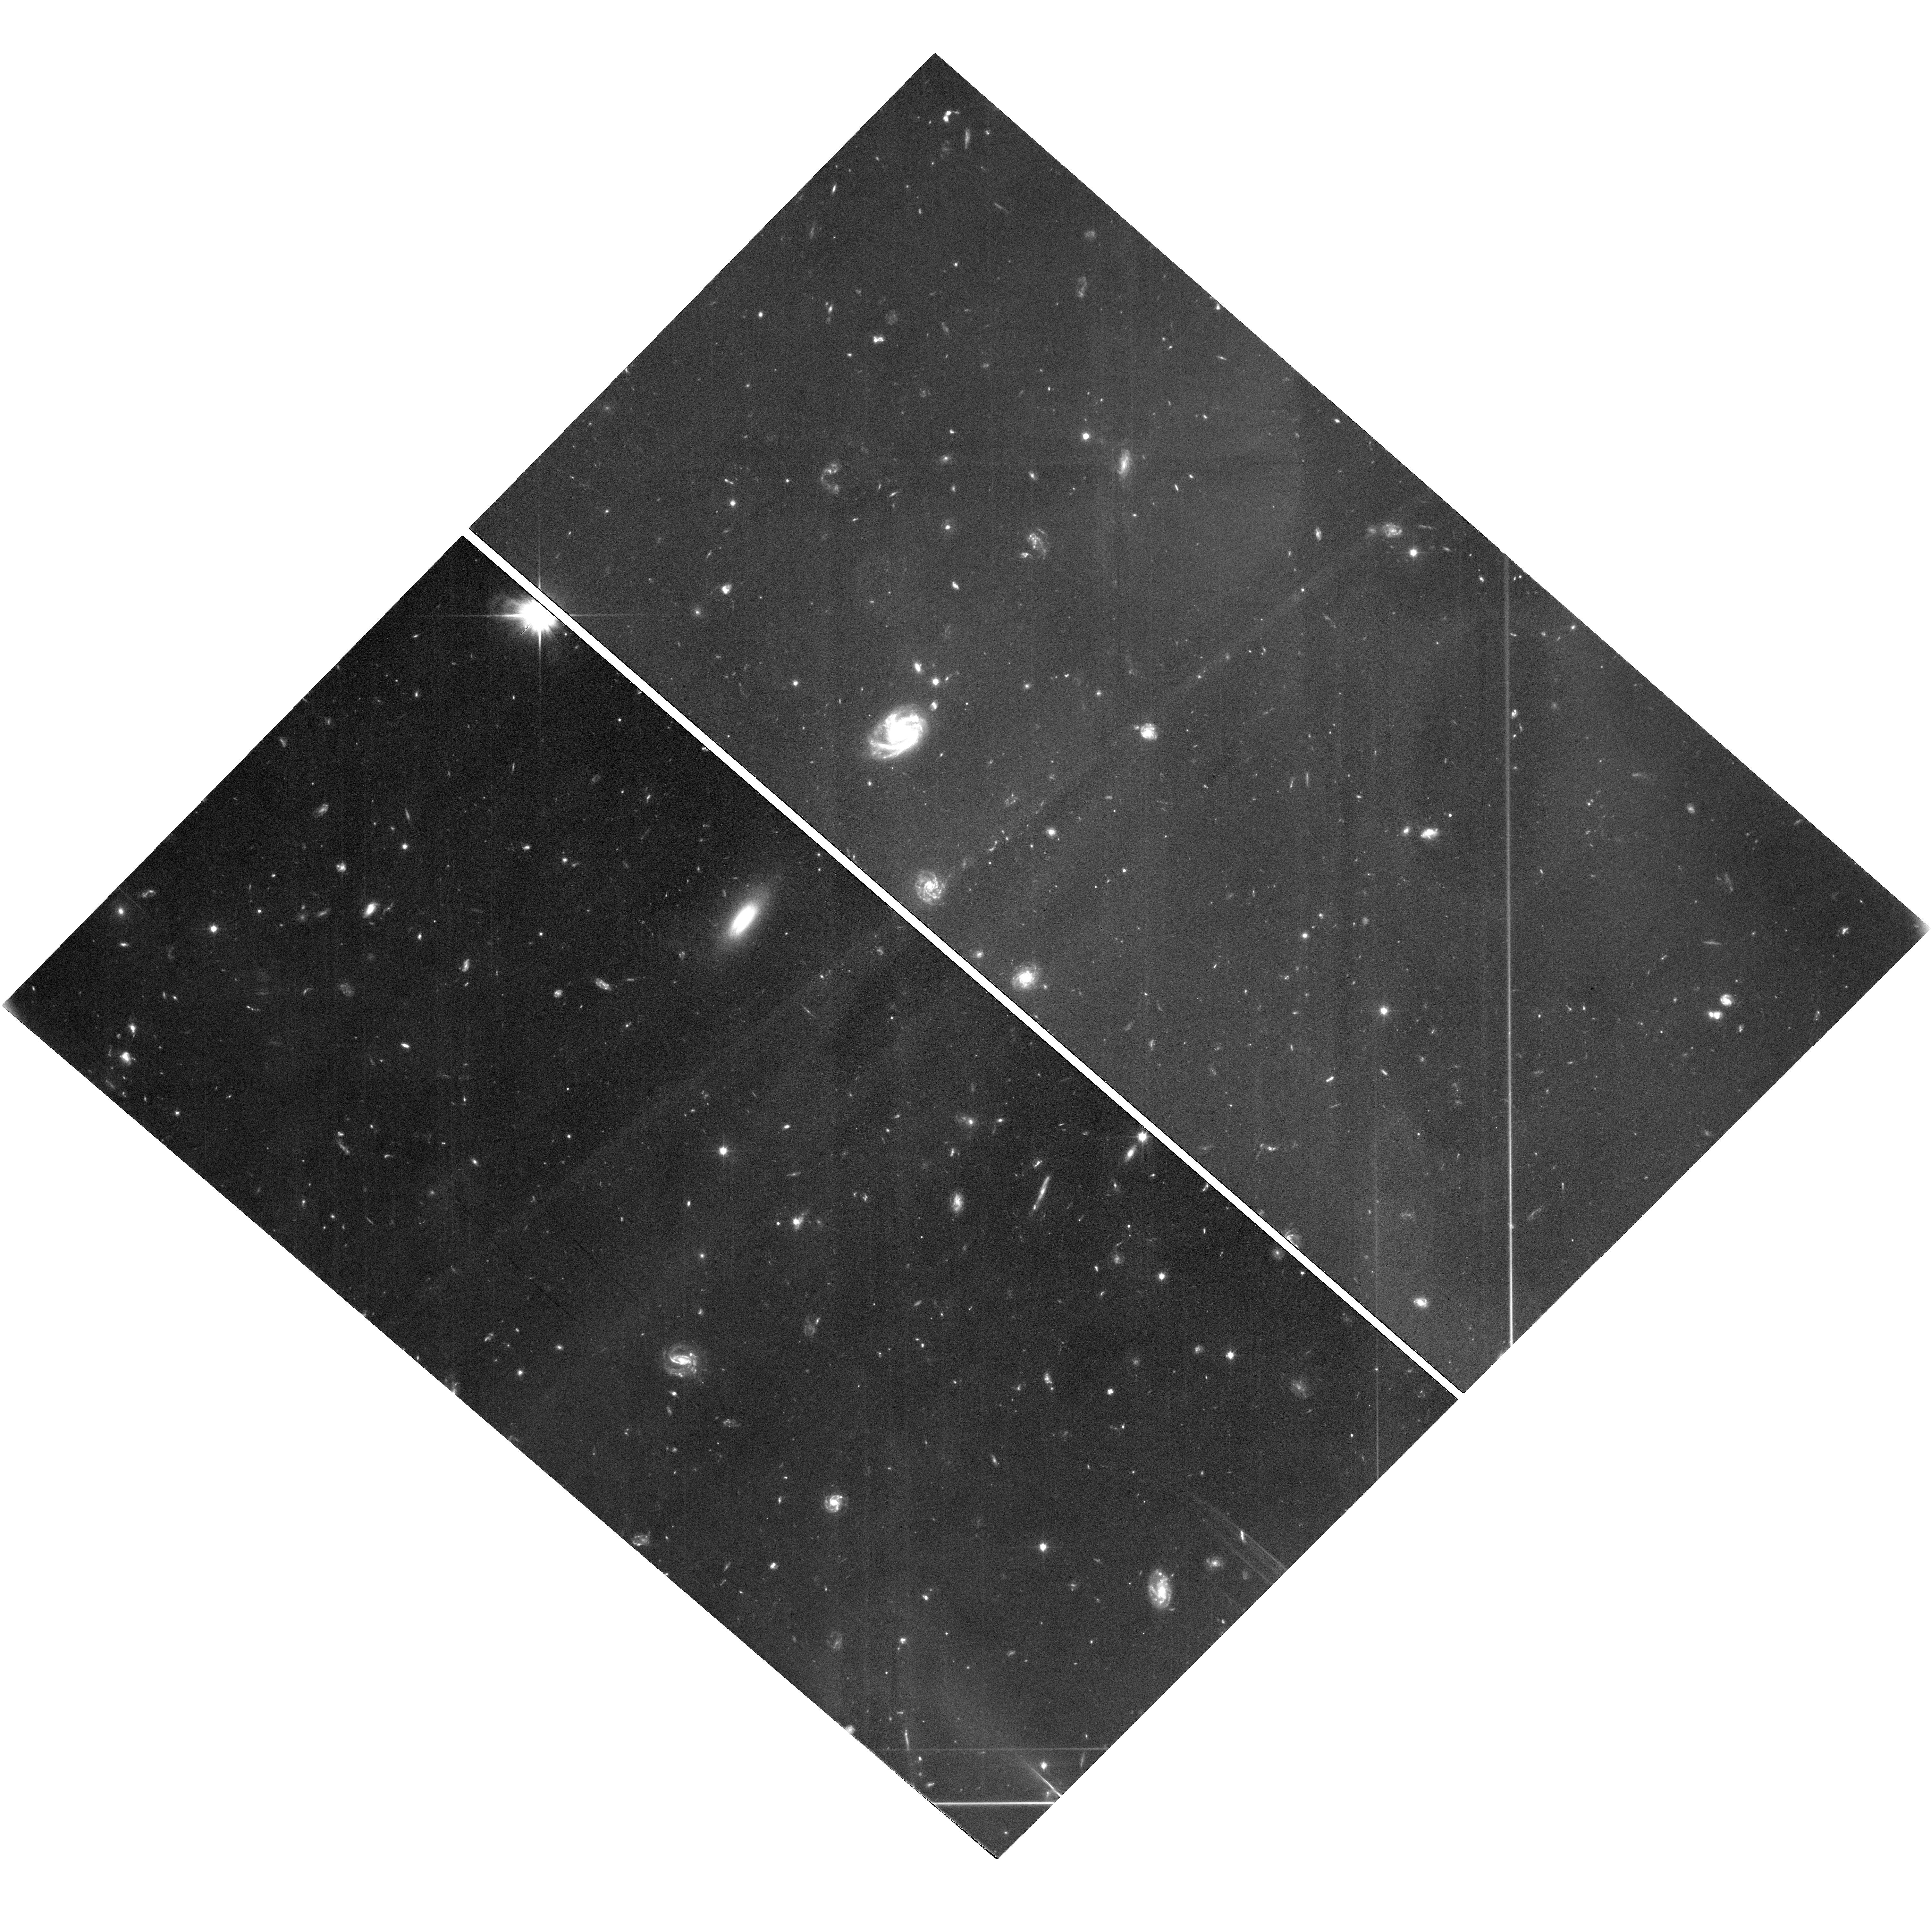
Target: ECLIPTIC-RA12H. Instrument: WFC3/UVIS. Filter: F350LP. Exposure: 7 h. Observation ID: hst_16720_40_wfc3_uvis_f350lp_ieom40

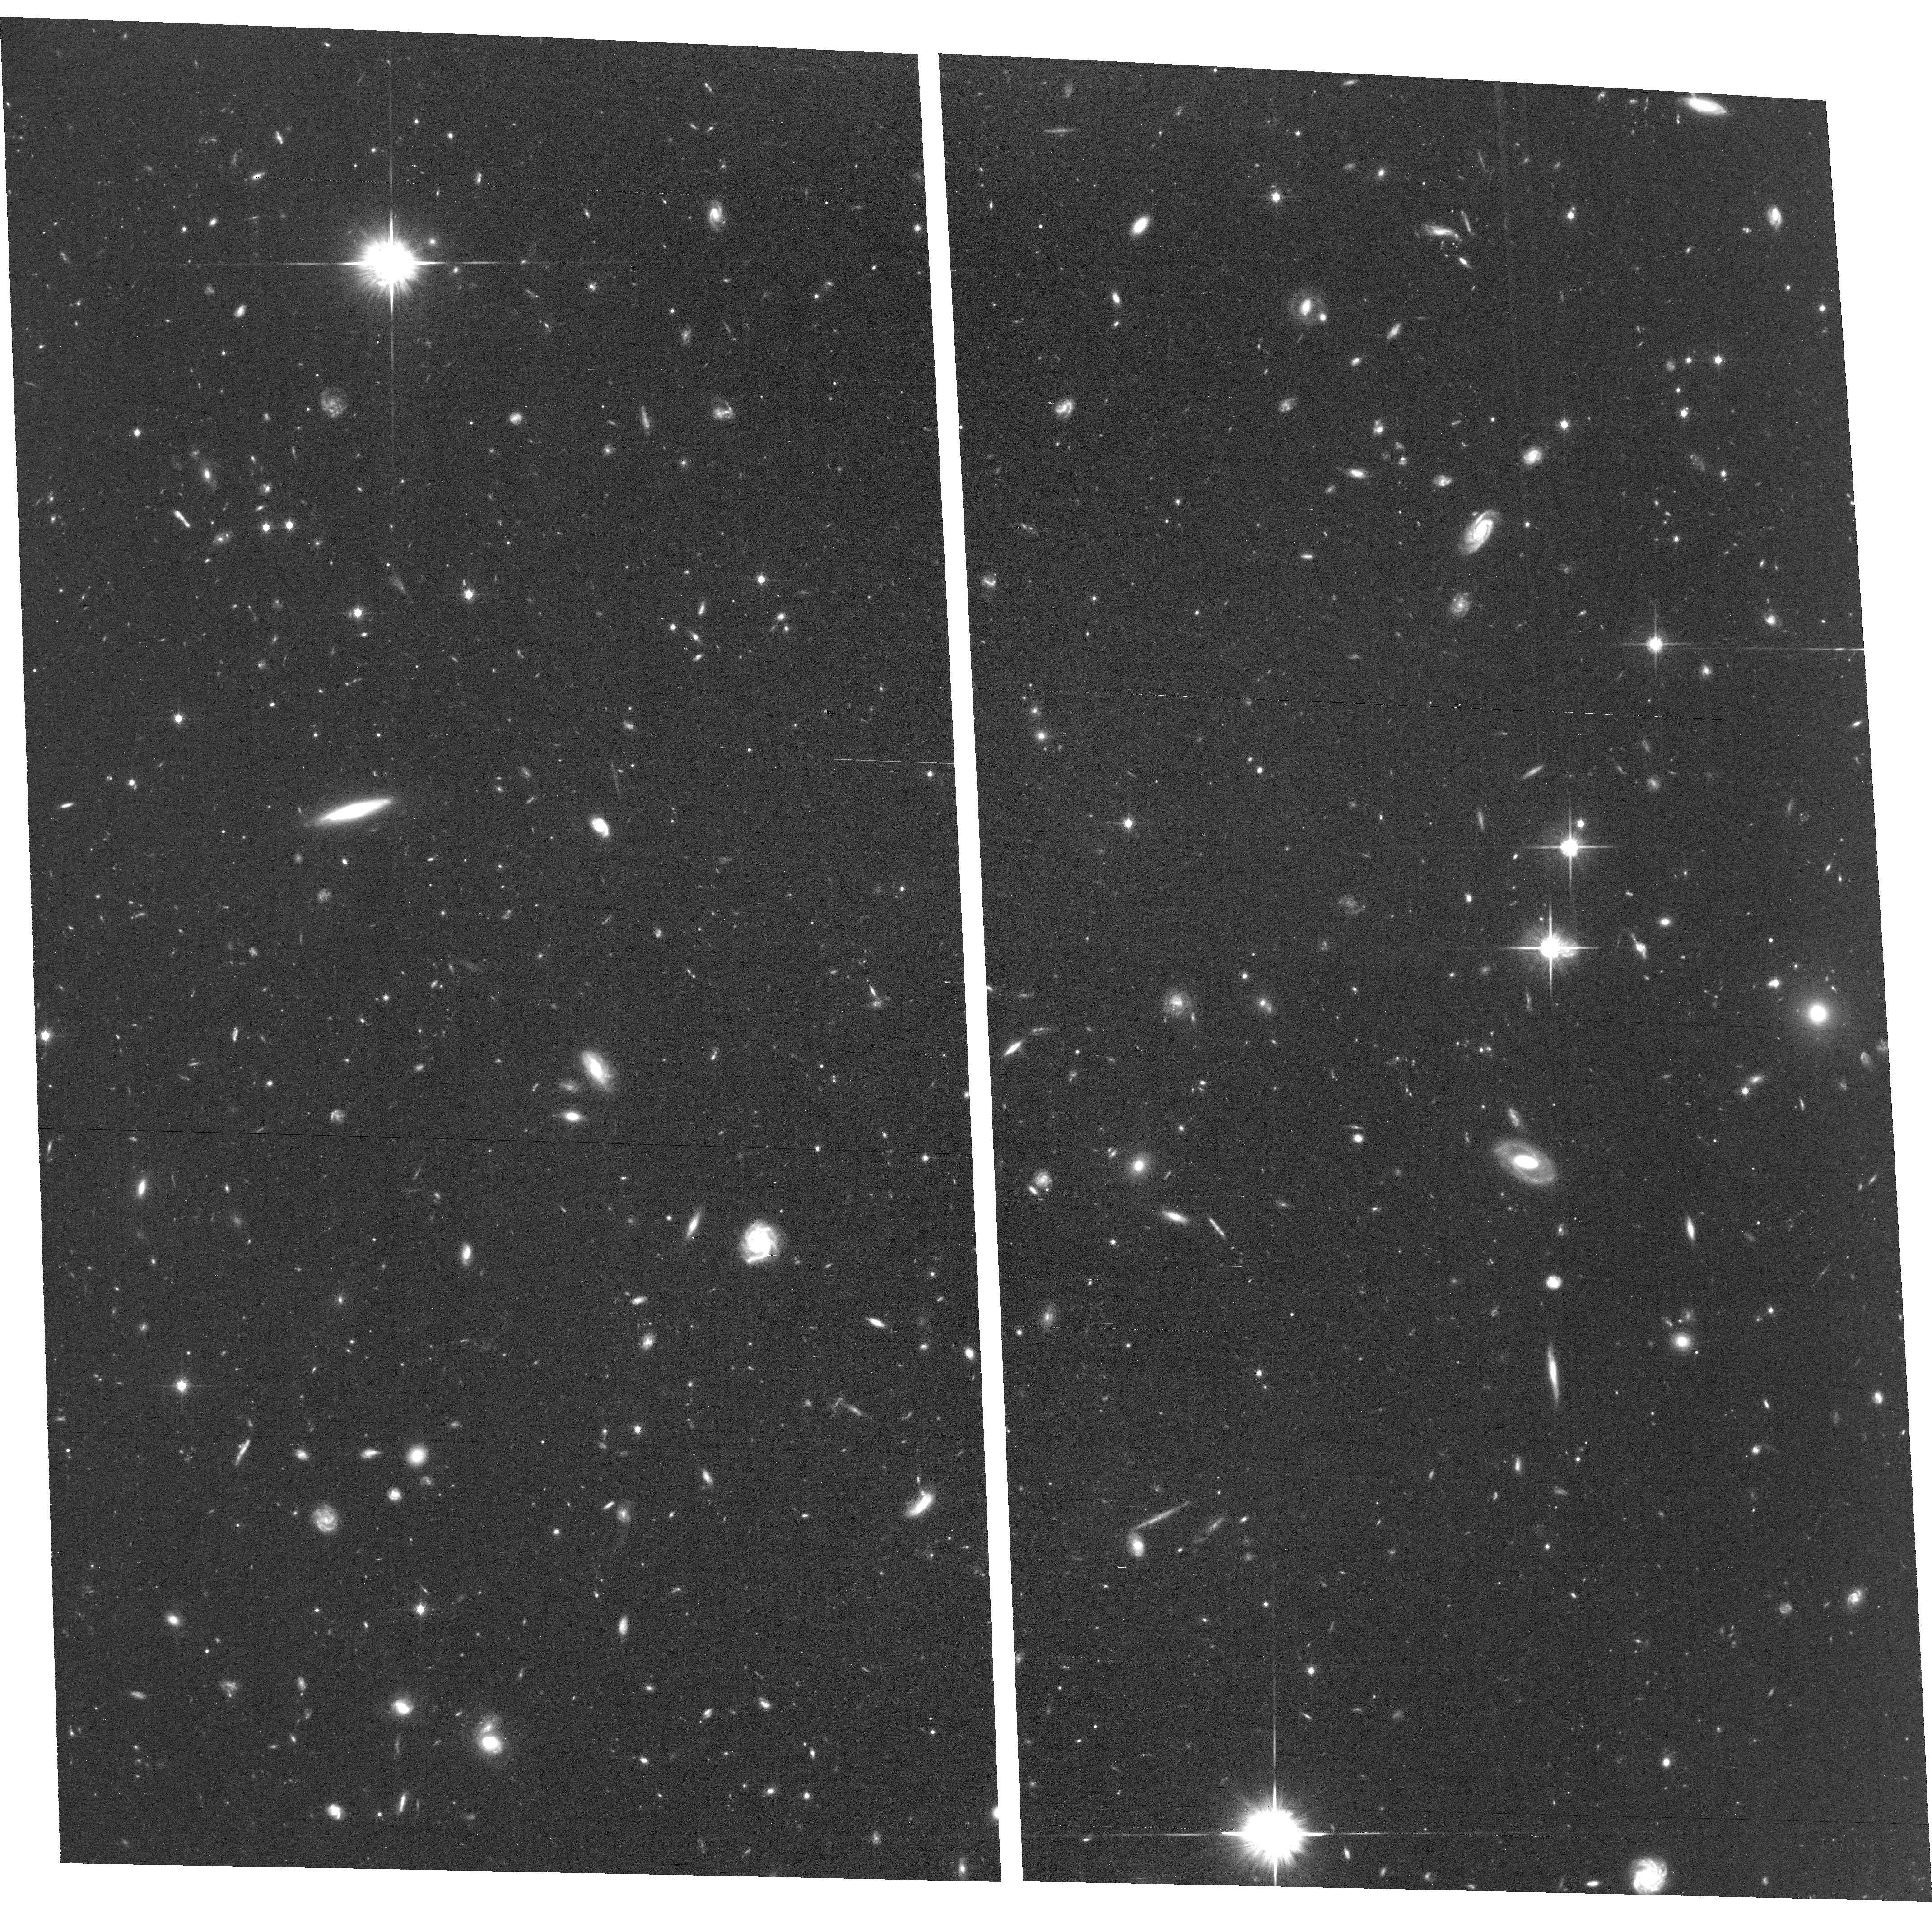
Target: ECLIPTIC-RA12H. Instrument: ACS/WFC. Filter: F814W. Exposure: 6.5 h. Observation ID: hst_16720_48_acs_wfc_f814w_jeom48

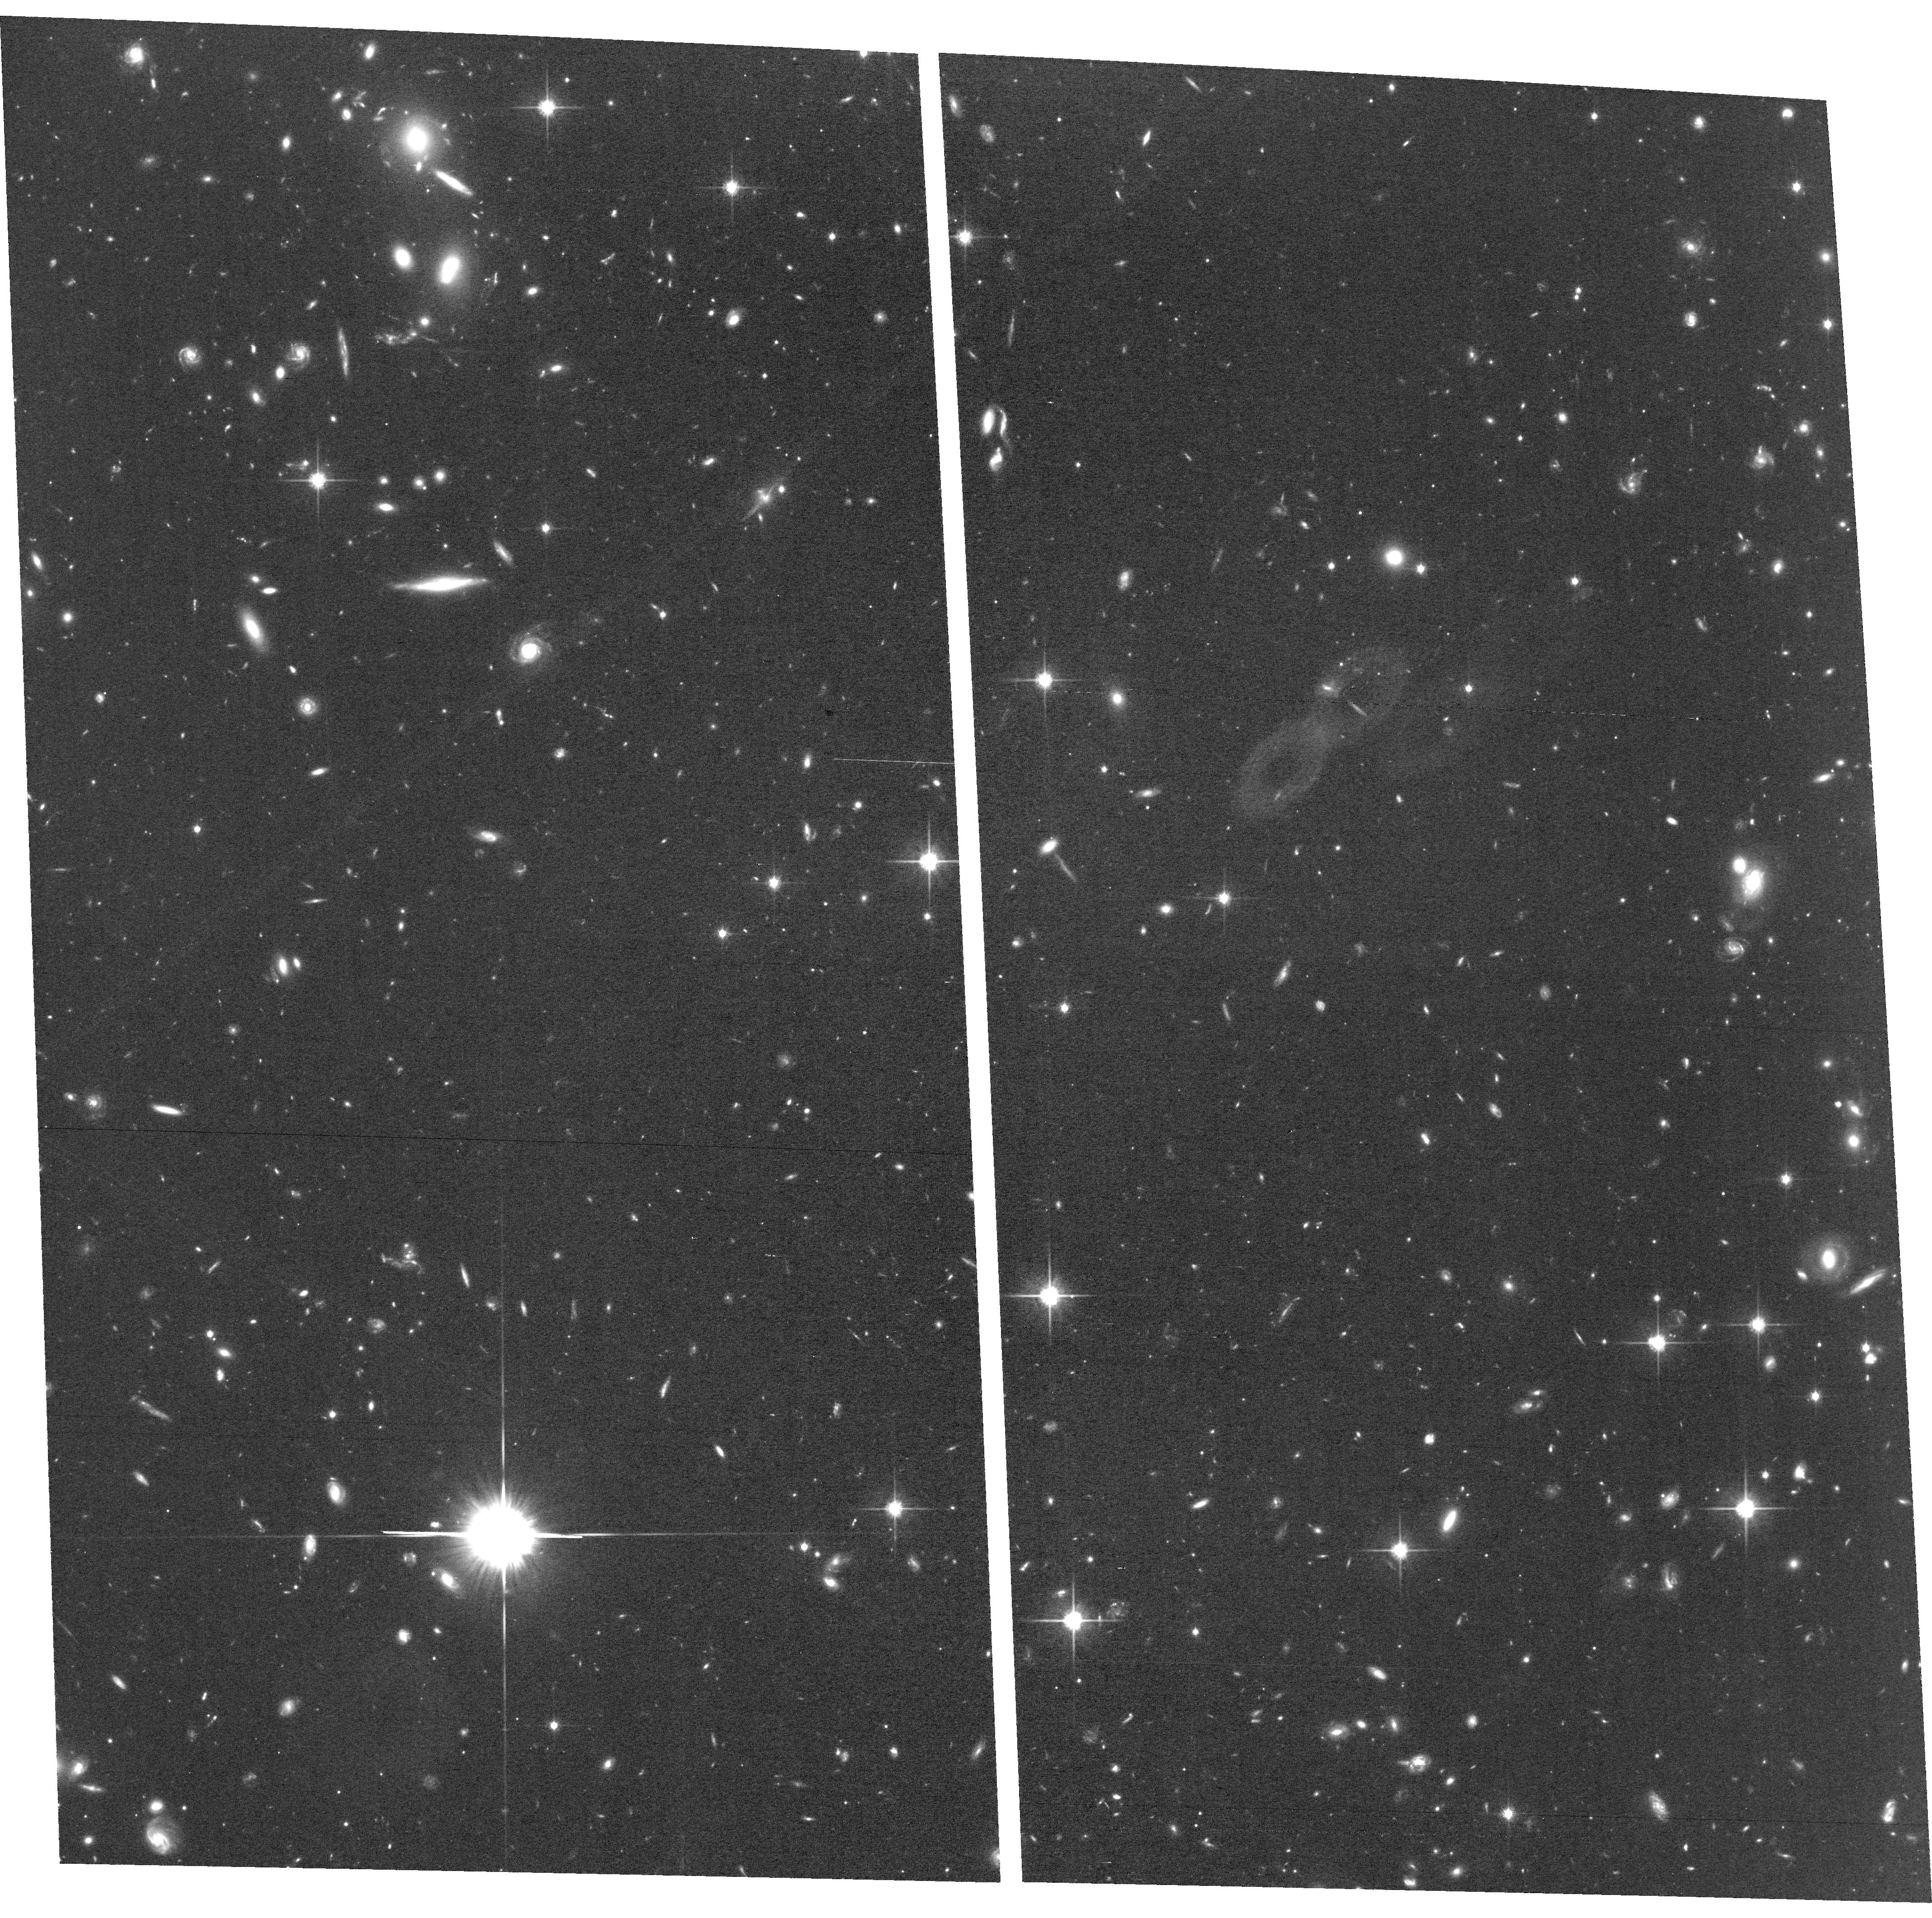
Target: ECLIPTIC-RA12H. Instrument: ACS/WFC. Filter: F814W. Exposure: 4.8 h. Observation ID: hst_16720_40_acs_wfc_f814w_jeom40

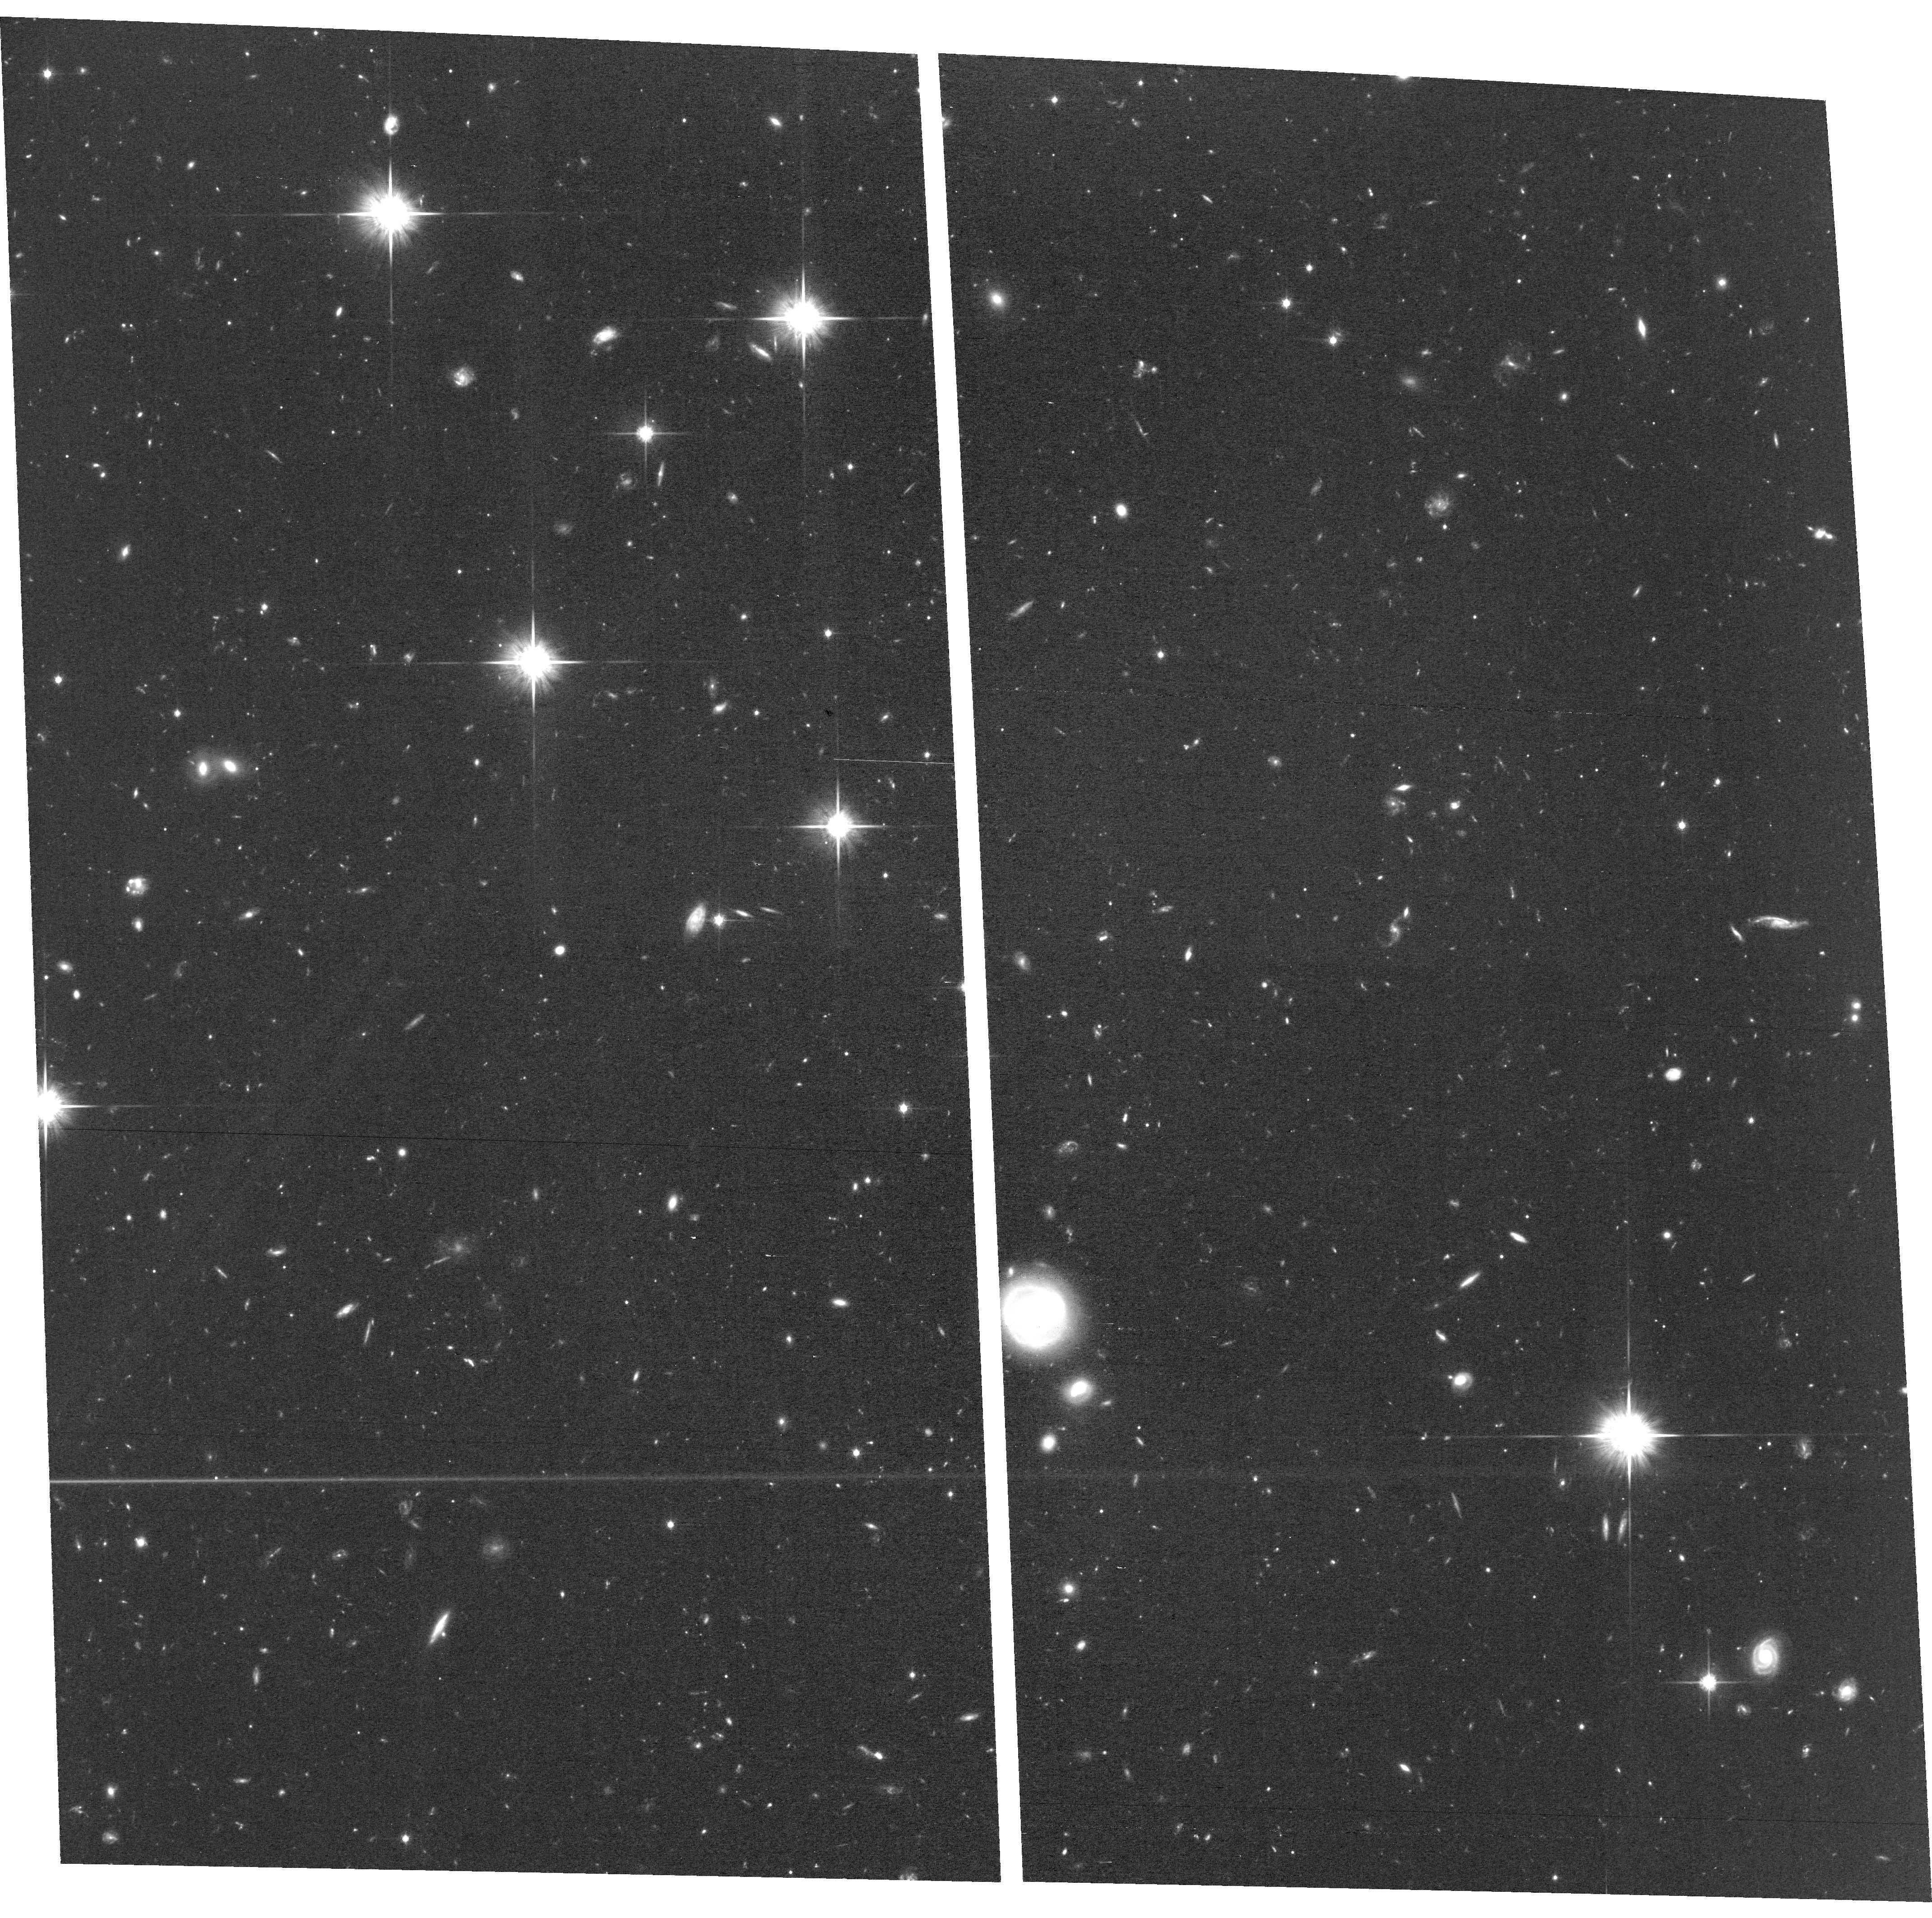
Target: ECLIPTIC-RA12H. Instrument: ACS/WFC. Filter: F814W. Exposure: 6.5 h. Observation ID: hst_16720_43_acs_wfc_f814w_jeom43

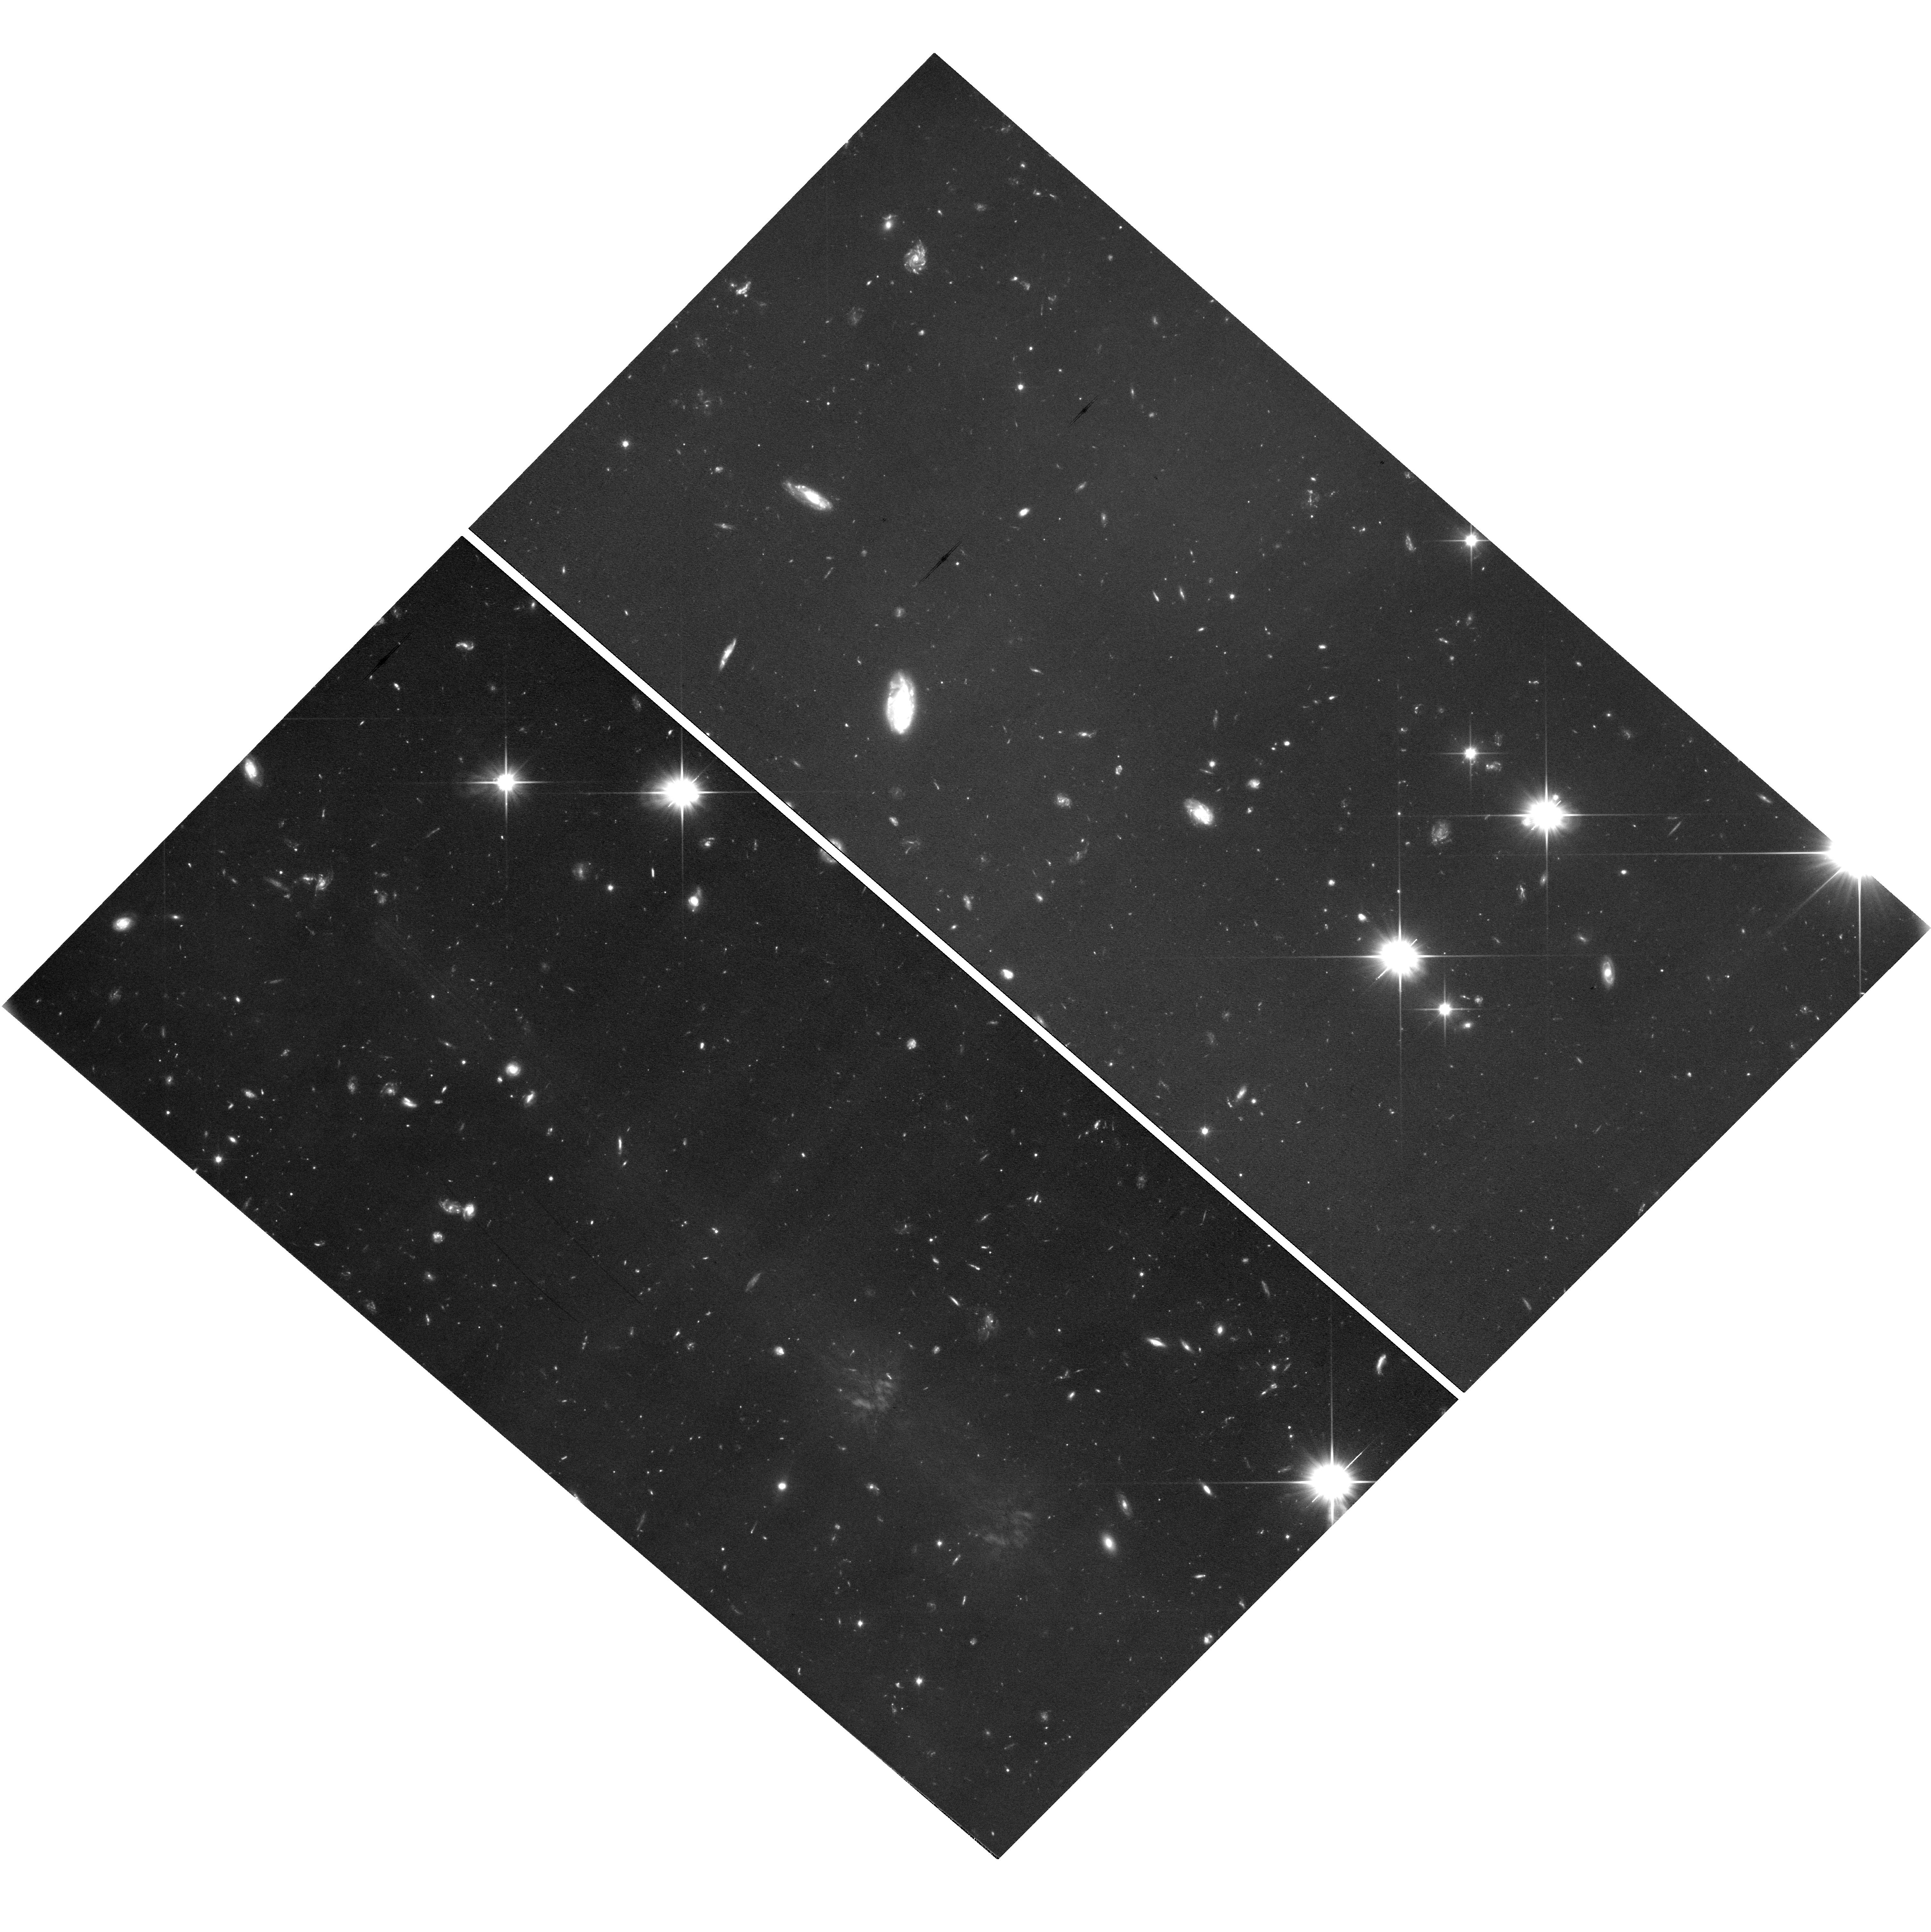
Target: ECLIPTIC-RA12H. Instrument: WFC3/UVIS. Filter: F350LP. Exposure: 7.3 h. Observation ID: hst_16720_48_wfc3_uvis_f350lp_ieom48

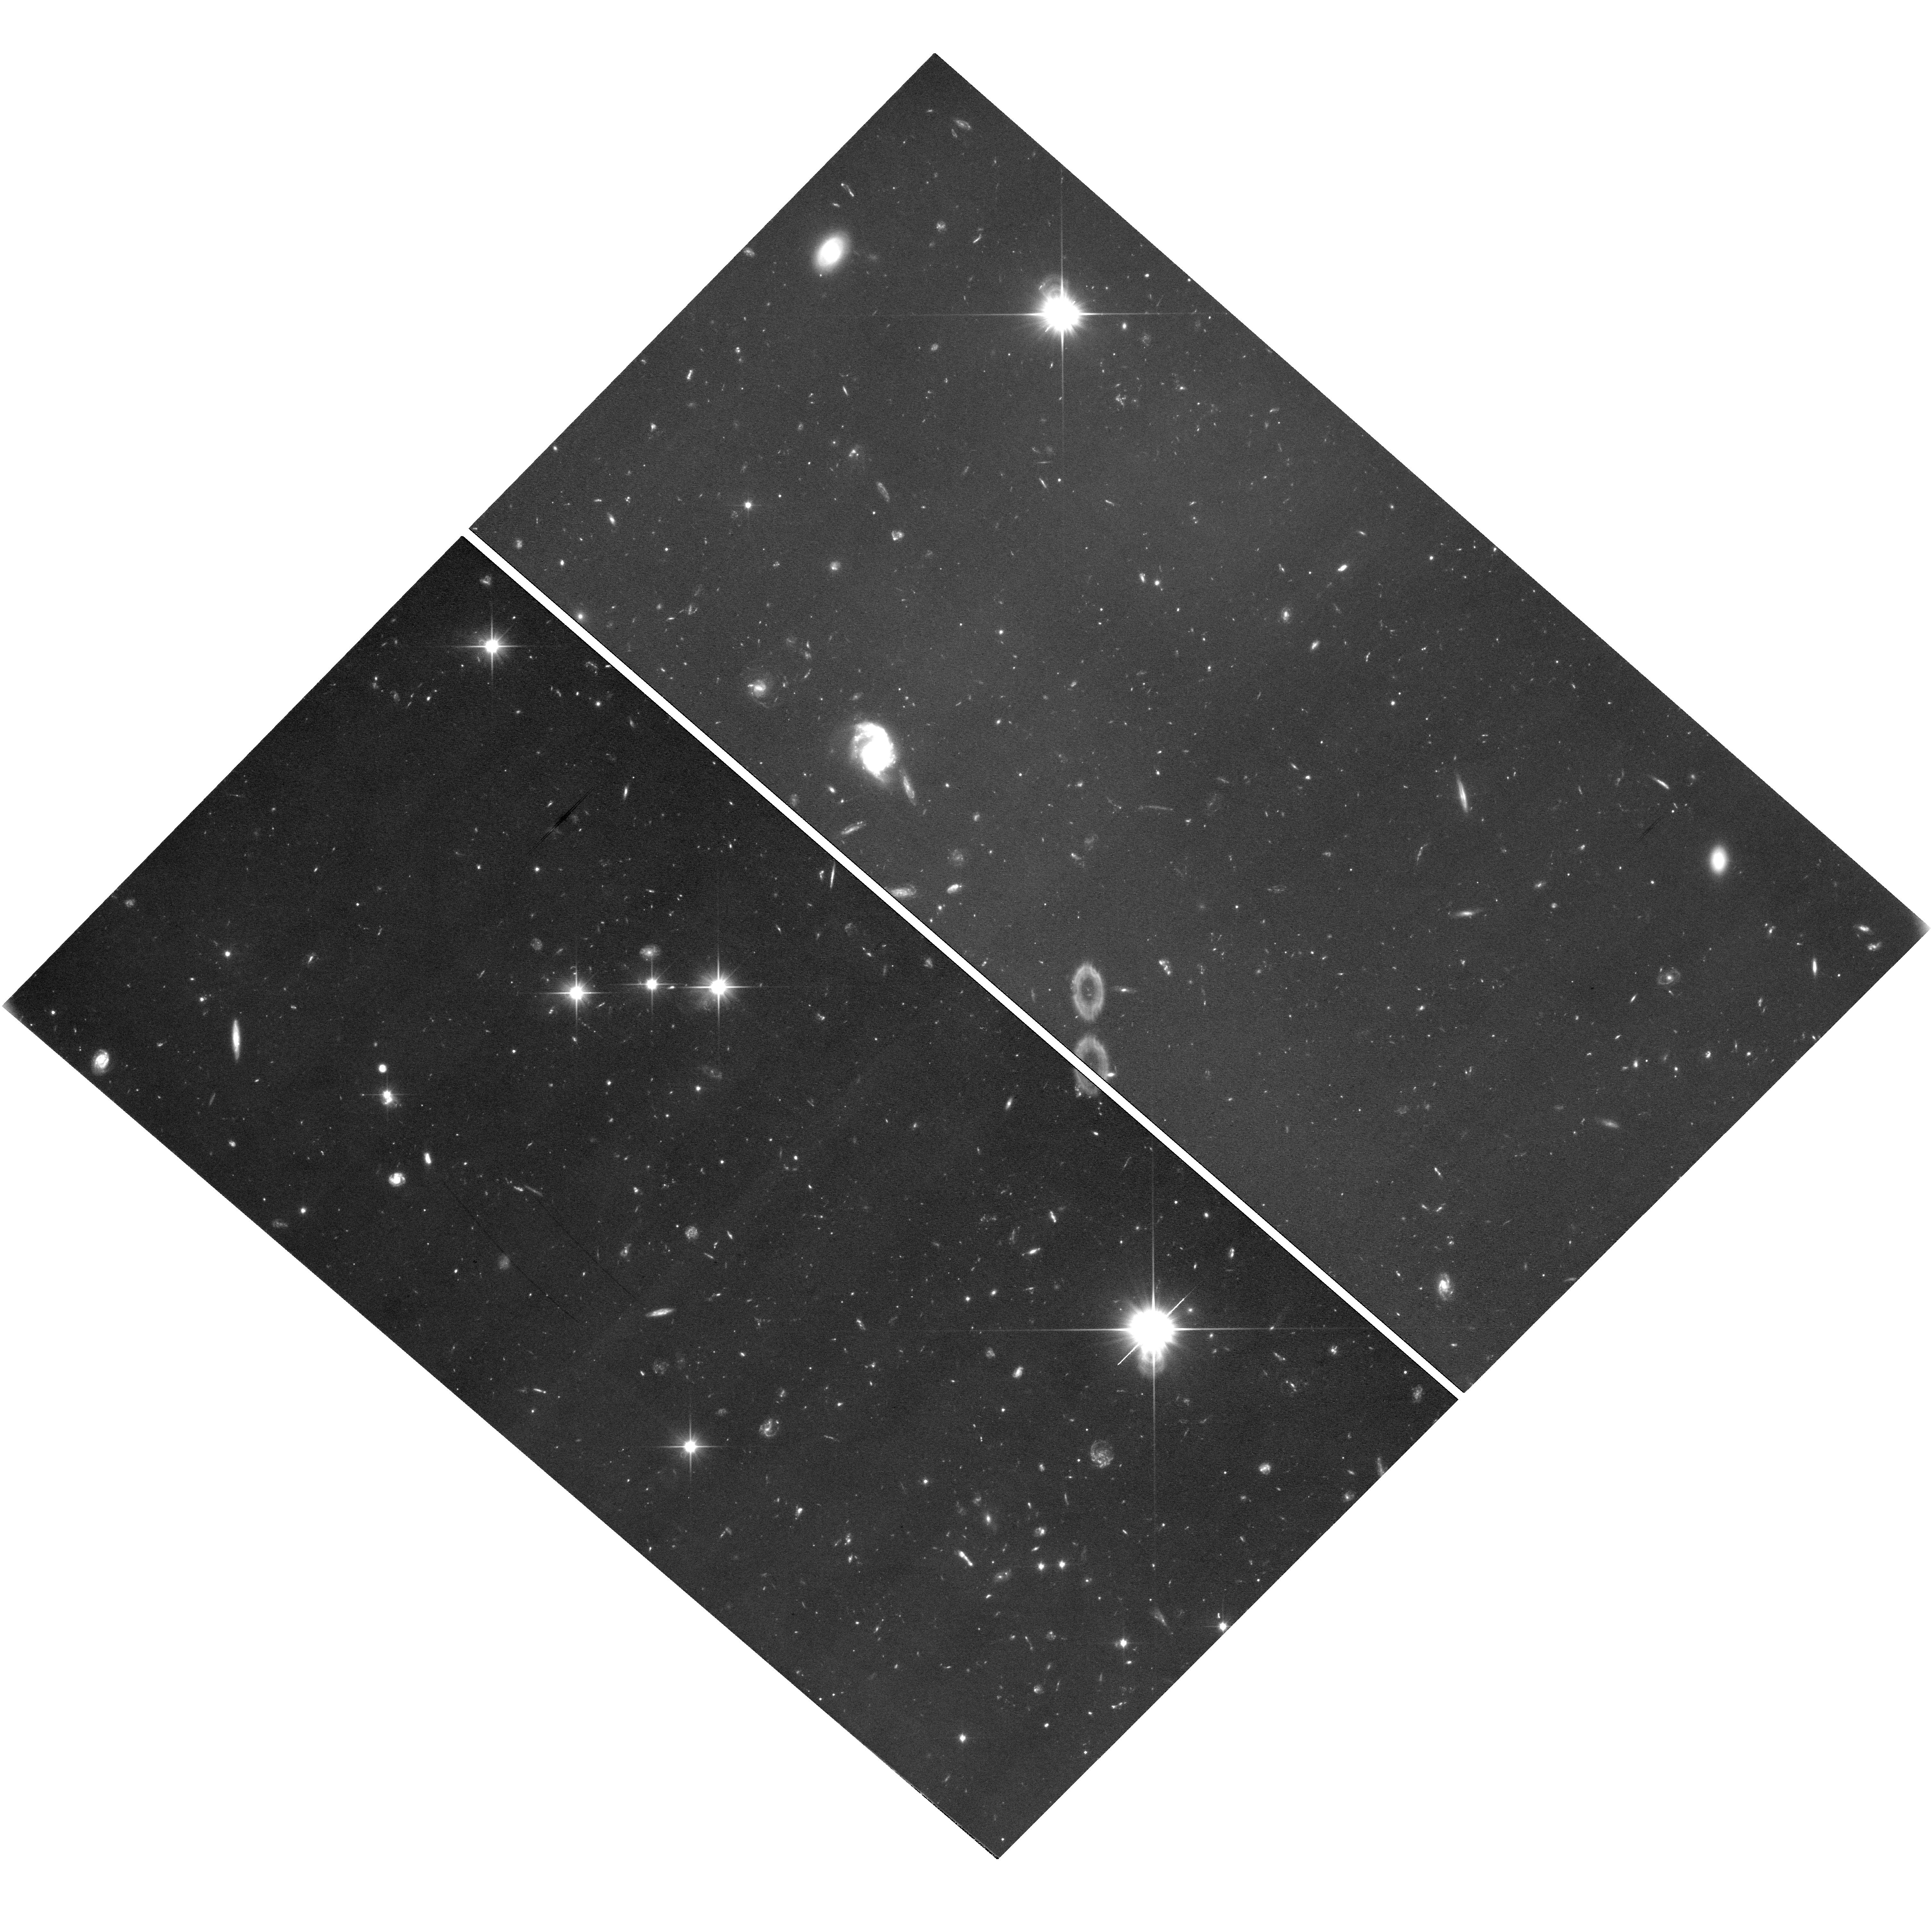
Target: ECLIPTIC-RA12H. Instrument: WFC3/UVIS. Filter: F350LP. Exposure: 7.3 h. Observation ID: hst_16720_46_wfc3_uvis_f350lp_ieom46

A combined HST and JWST study of the composition of the faintest trans-Neptunian objects: Testing hypotheses for the formation of the Solar System (PI: Trilling, David E.)

The outermost region in our Solar System retains the most pristine signatures of planetary system formation and evolution. This trans-Neptunian region and its inhabitants (trans-Neptunian objects, or TNOs) therefore offer some of the best records of the earliest stages of the formation of our Solar System. There are two very different theories for how the outermost Solar System formed and evolved, and the color distribution of very small TNOs is the diagnostic key to discriminating between these two models. We propose here 99 HST orbits to address this outstanding question in planetary system formation. We will use WFC3 and ACS in a coordinated parallel program to map most of the footprint of a JWST TNO discovery program. TNO colors will be derived by combining our HST photometry with photometry from that JWST program. We will measure the colors of at least 15 TNOs as small as 10 km and will provide a definitive test of current models of the evolution of the outer Solar System. The HST observations must be made simultaneously with the JWST observations to derive both TNO colors and parallaxes. This program can only be carried out with HST, and only by combining data from both HST and JWST. The result from this program will have broad implications across multiple fields of astronomy and showcase the unique joint capabilities of NASA's premier observatories. No other facility is capable of such sensitive measurements, and this program leverages a significant investment of allocated JWST time.